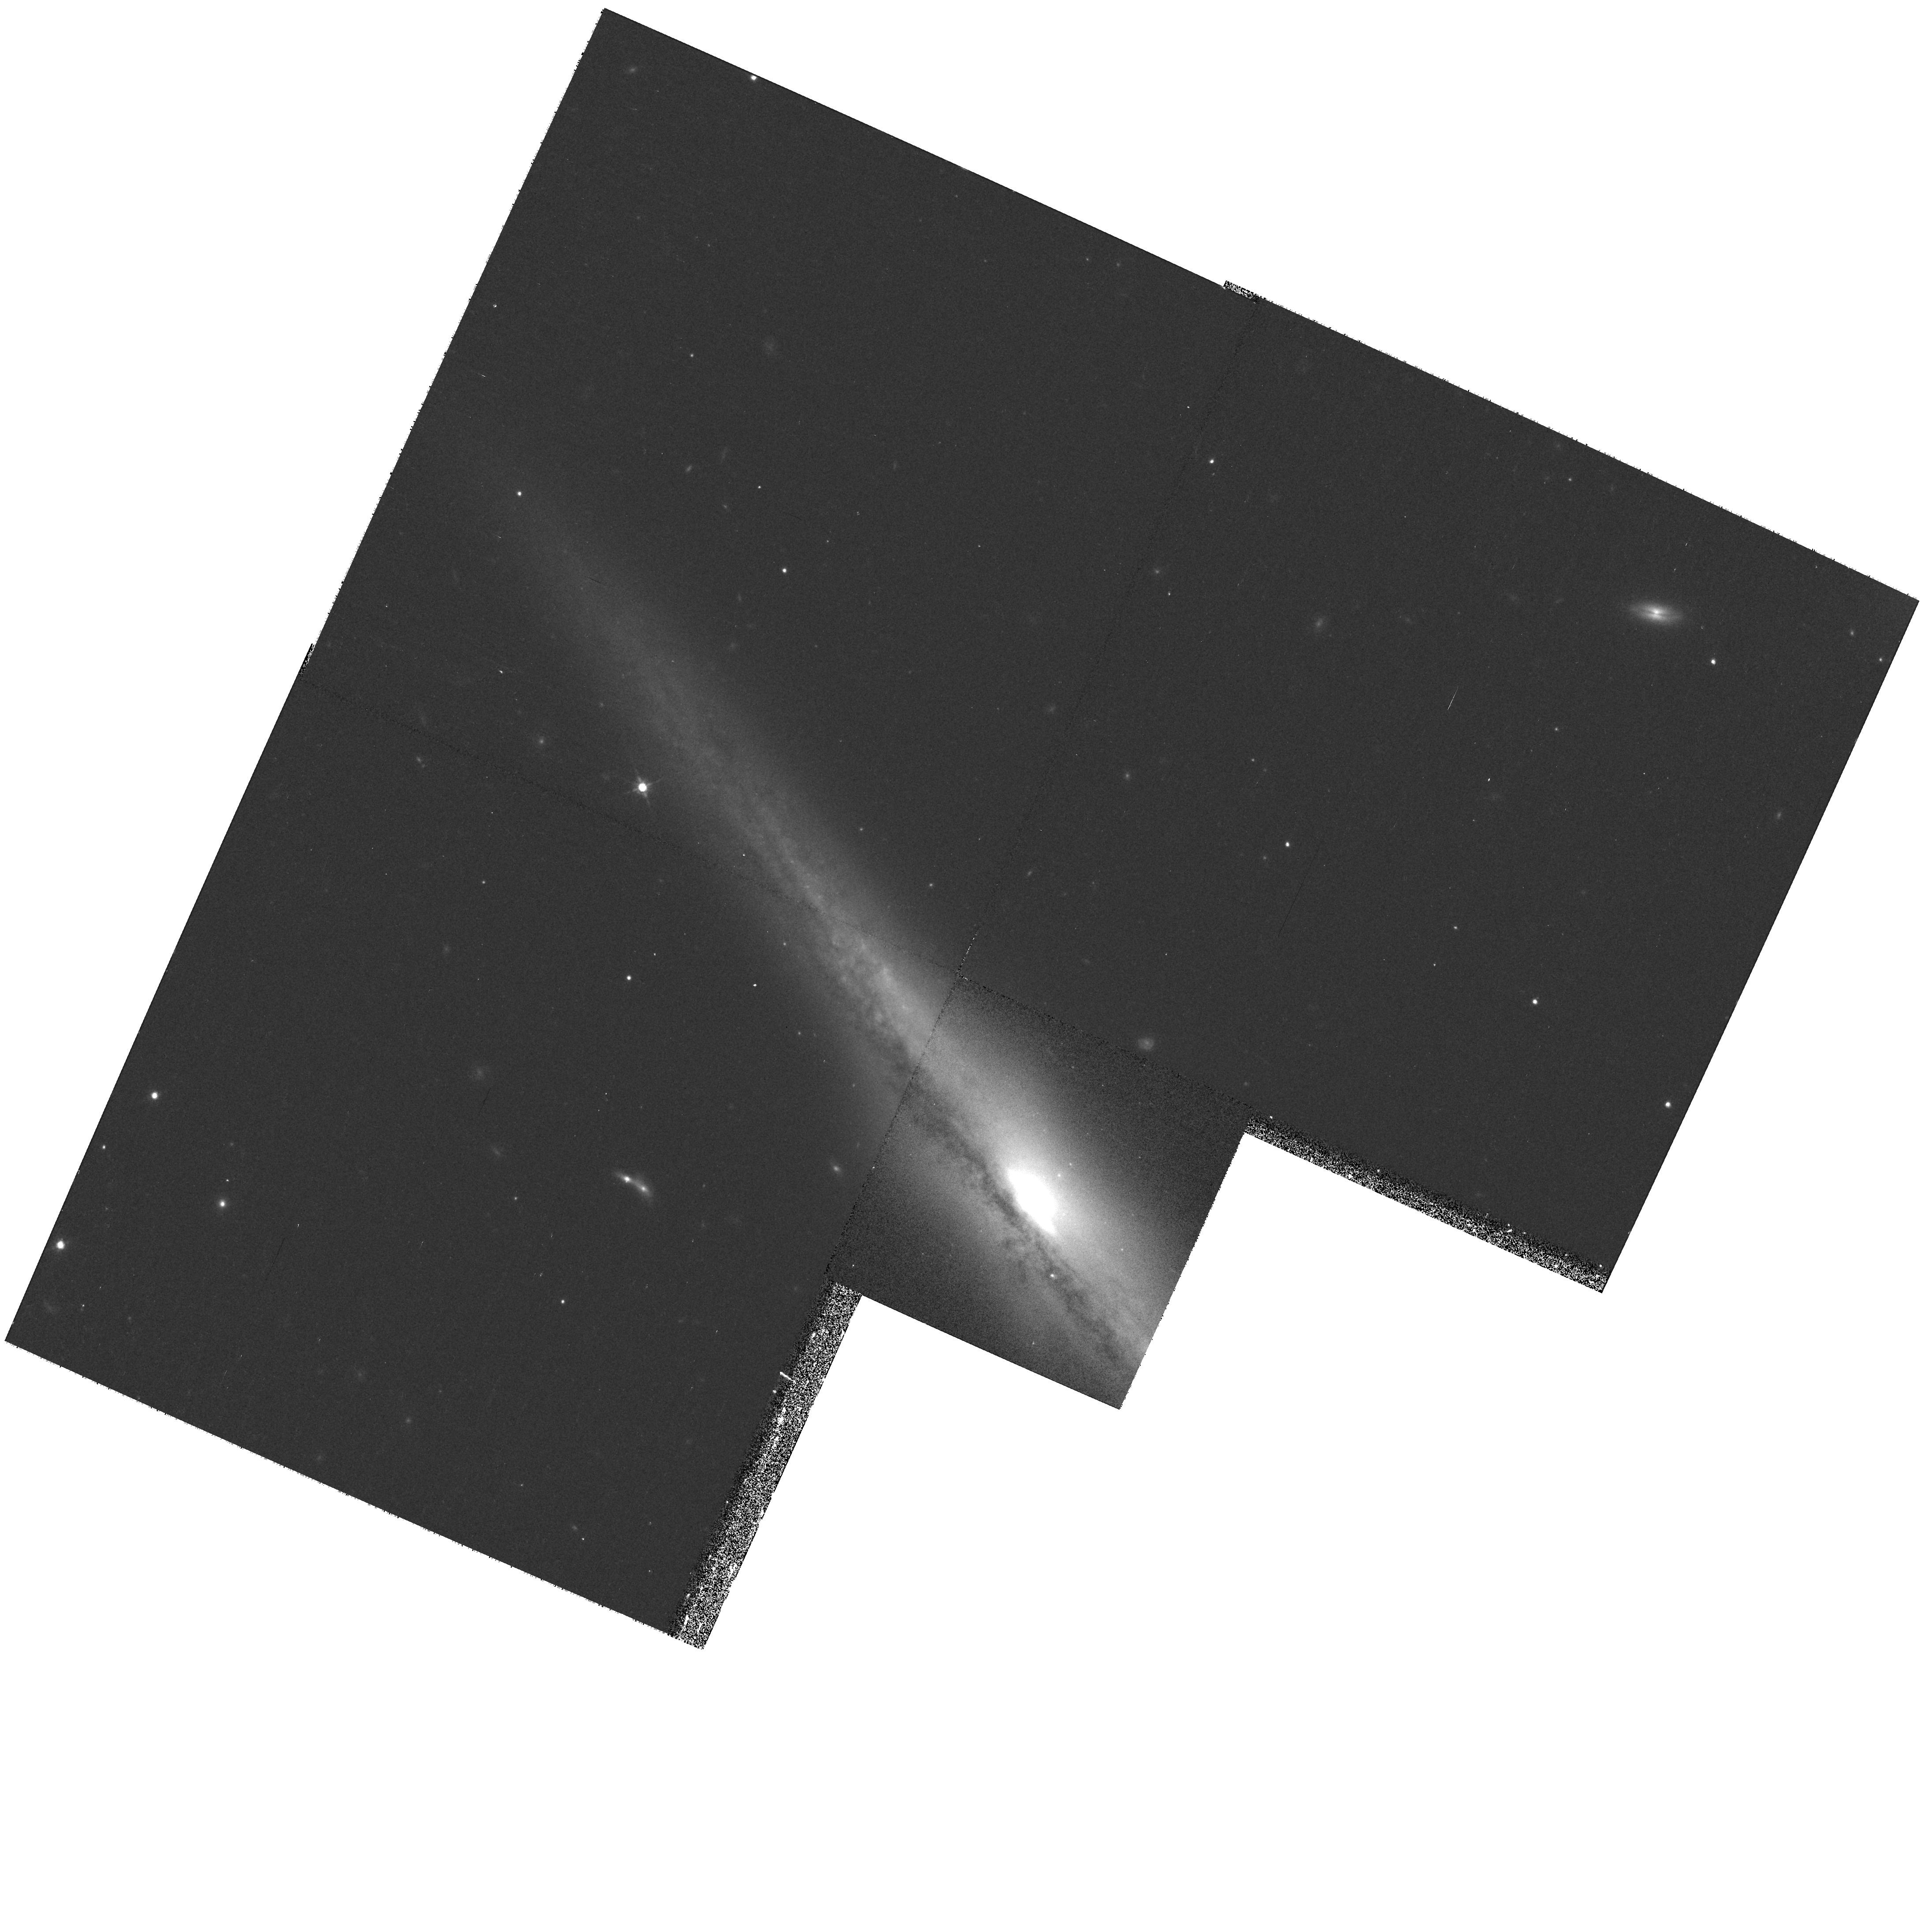
Target: IRAS-F12591-0804-NUC
Instrument: WFPC2/PC
Filter: F814W
Exposure: 13 min
Observation ID: hst_9046_03_wfpc2_pc_f814w_u6e003

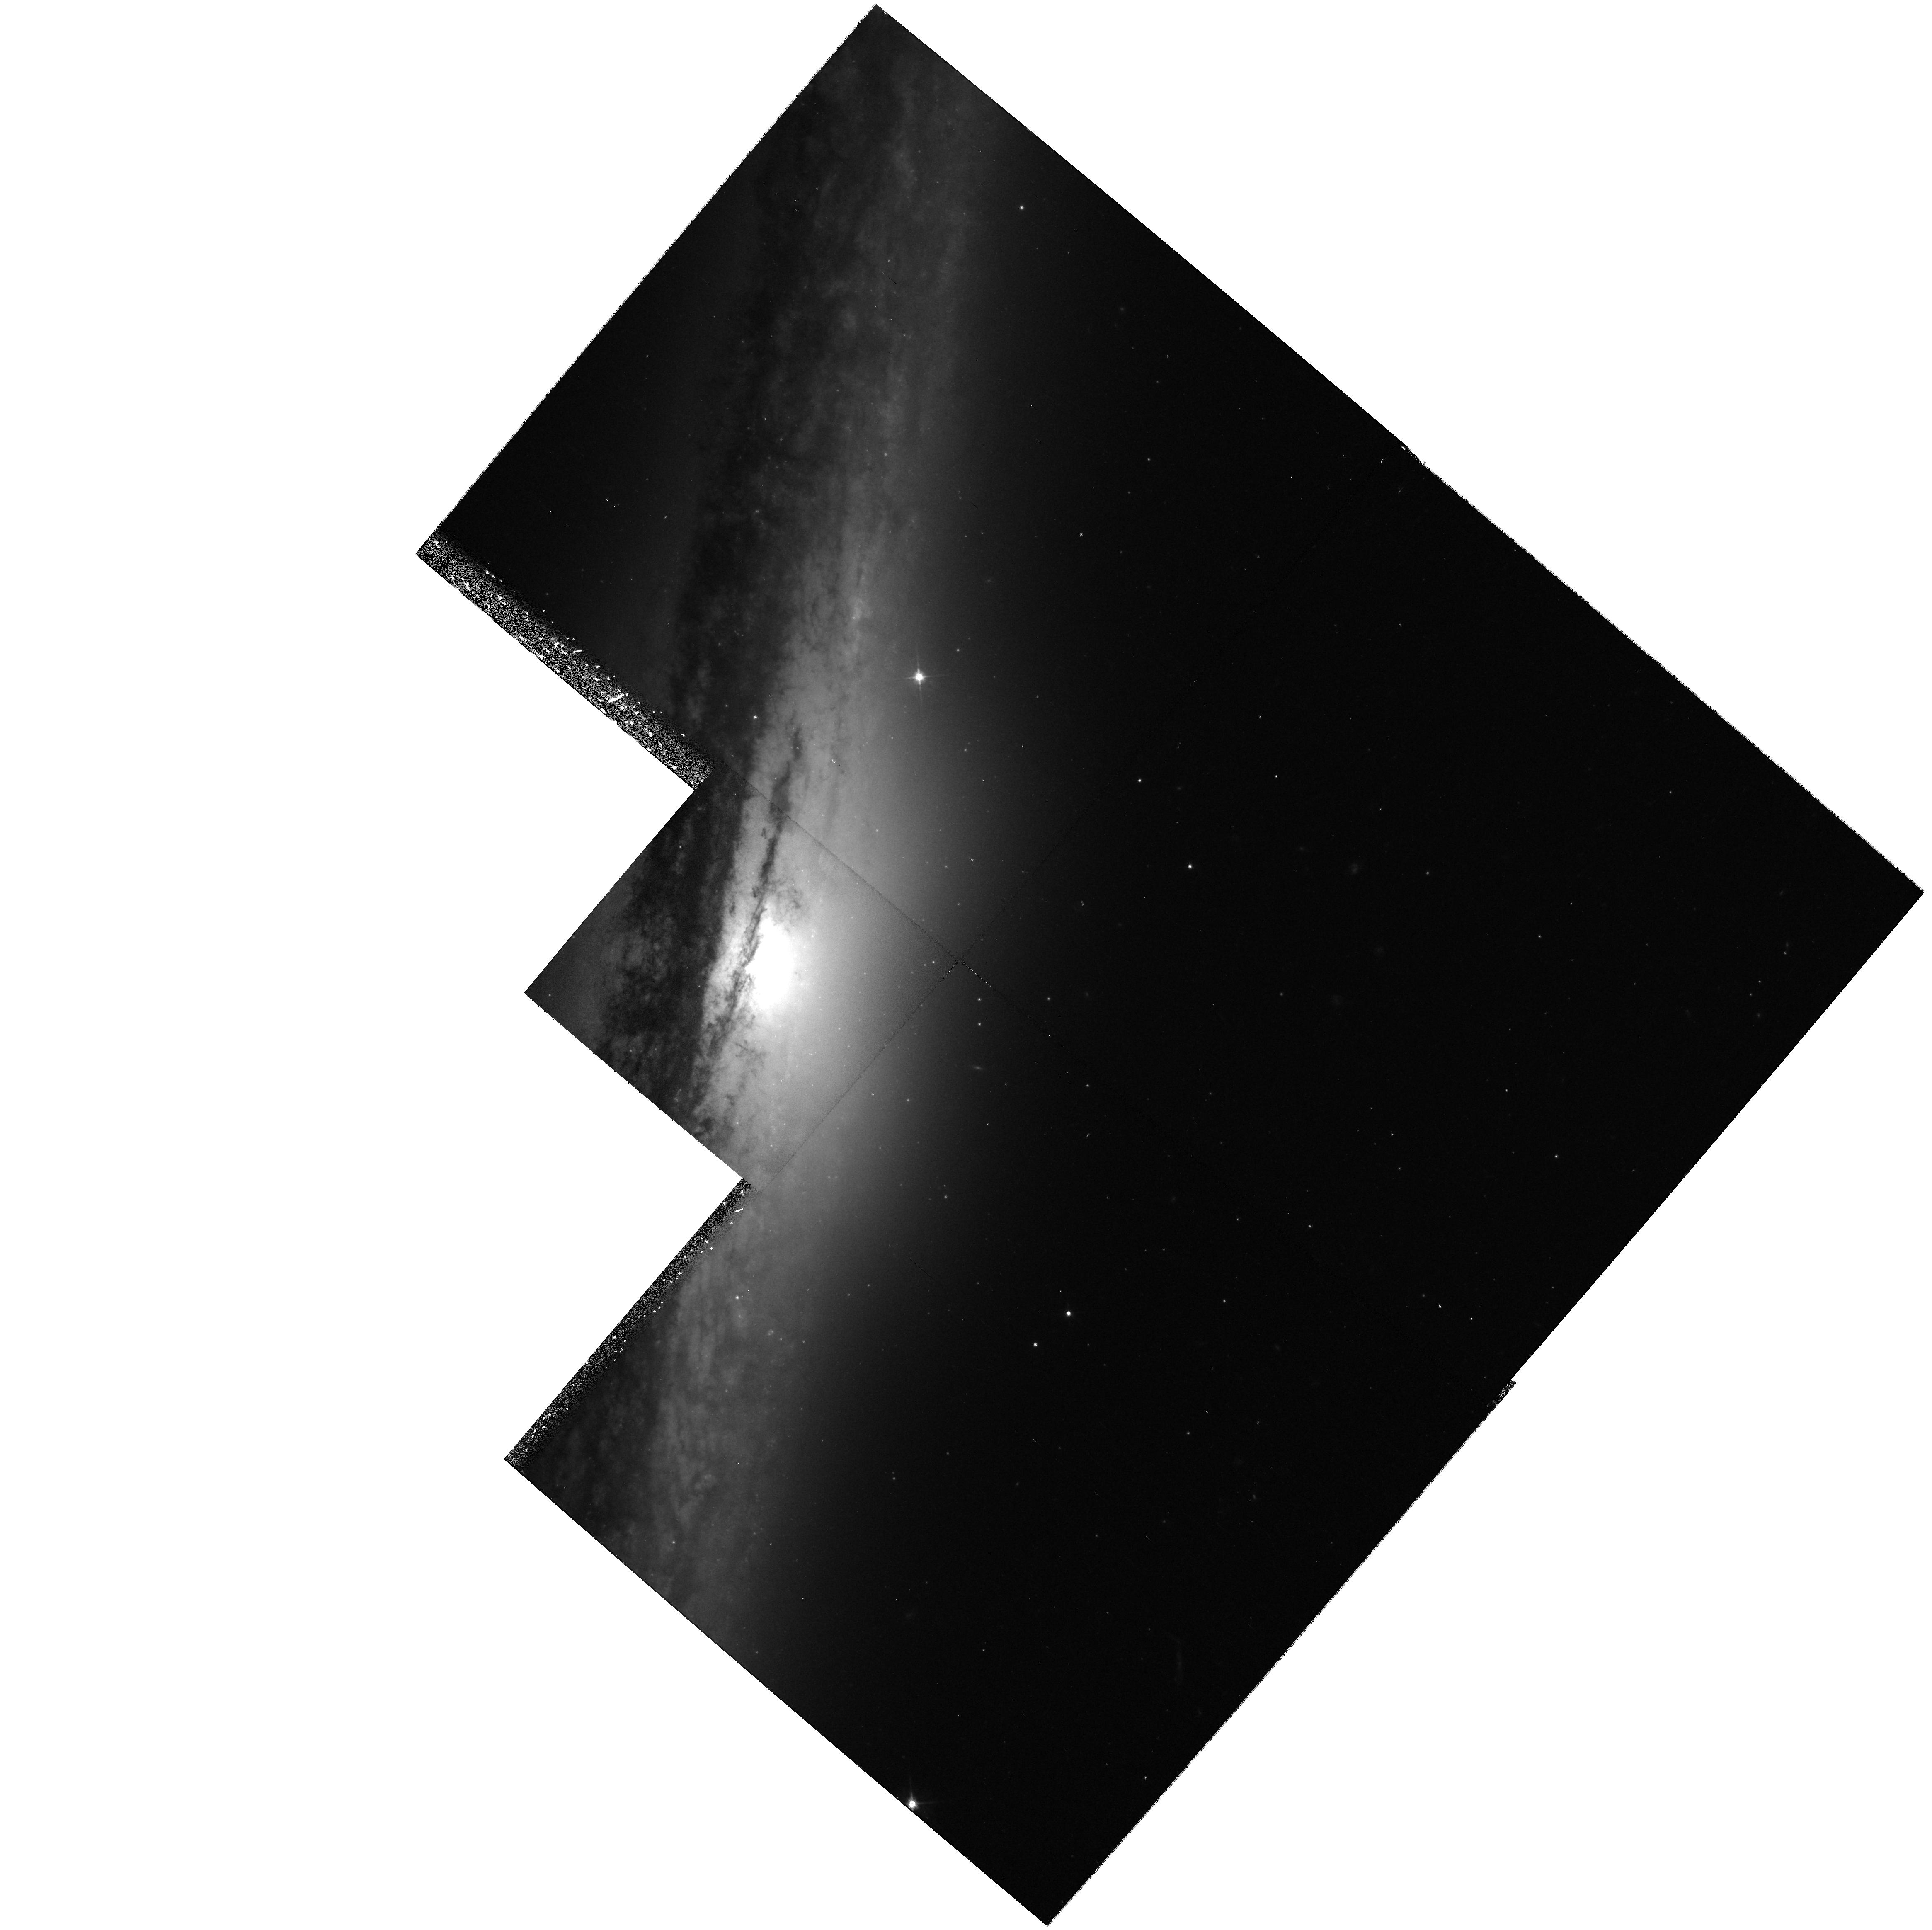
Target: NGC5746-NUC
Instrument: WFPC2/PC
Filter: F555W
Exposure: 20 min
Observation ID: hst_9046_04_wfpc2_pc_f555w_u6e004

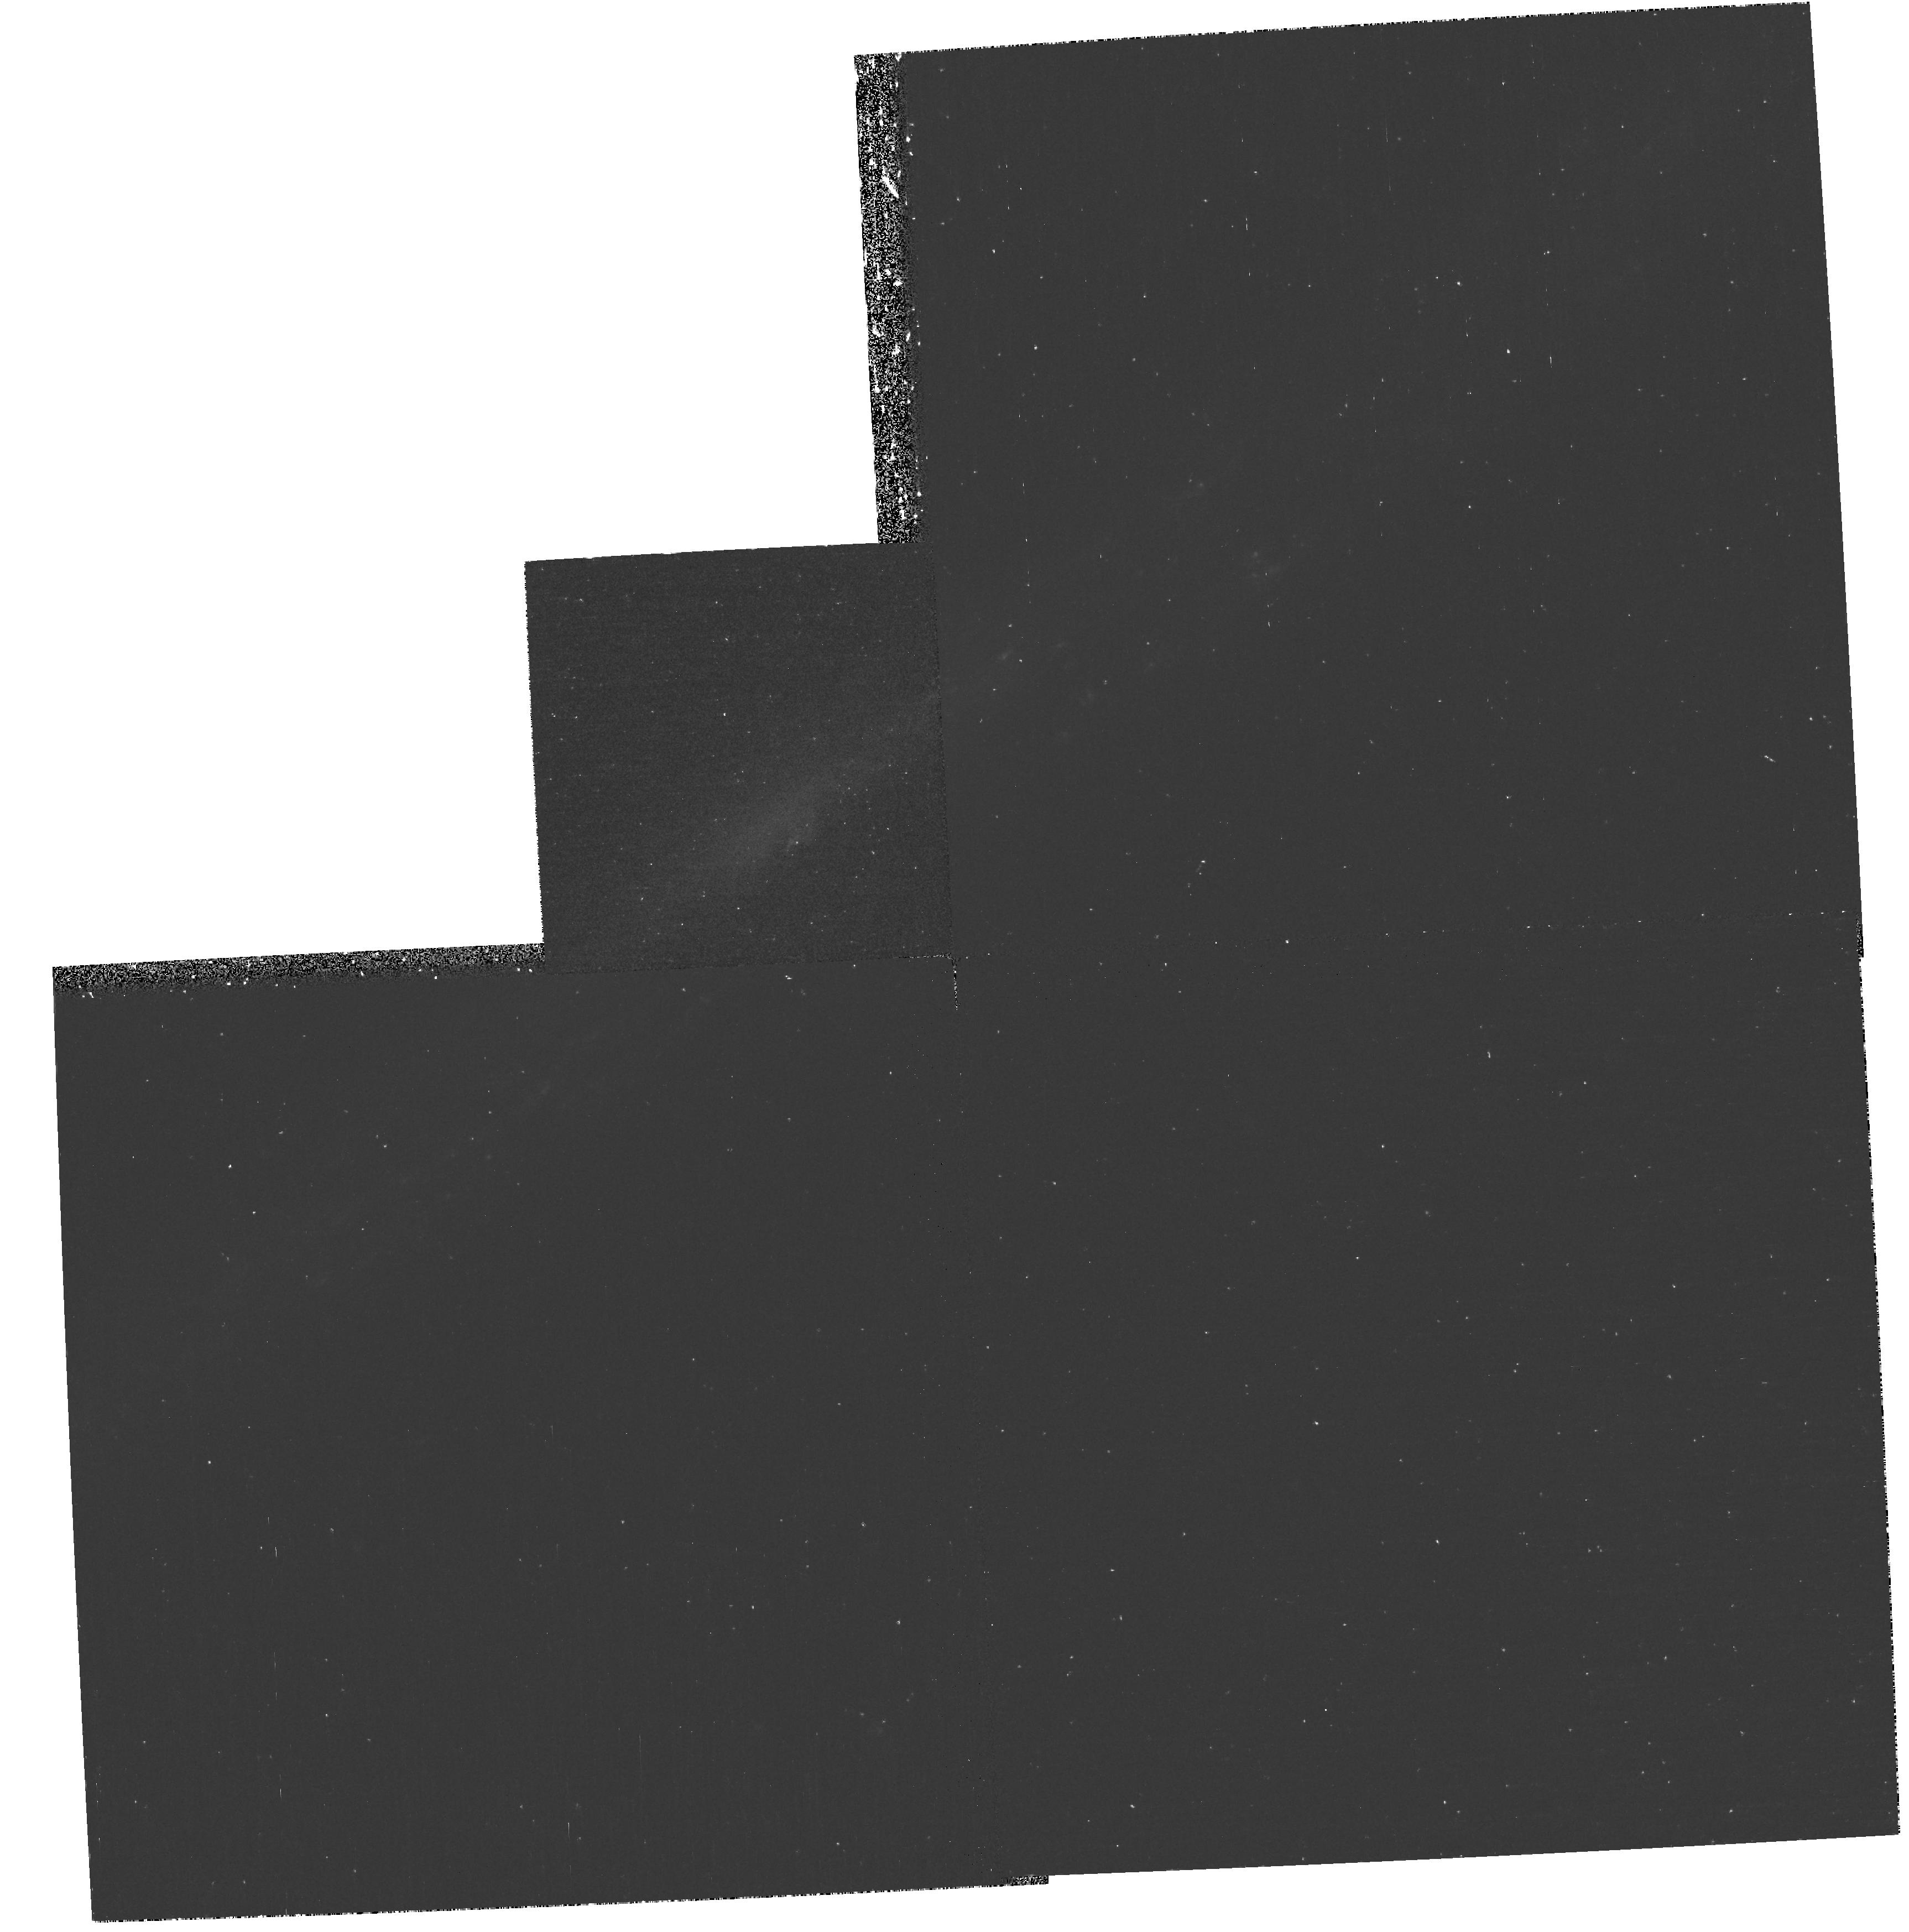
Target: CP1-SHIFT-IRAS23351-4800-NUC
Instrument: WFPC2/PC
Filter: F336W
Exposure: 45 min
Observation ID: hst_9046_06_wfpc2_pc_f336w_u6e006

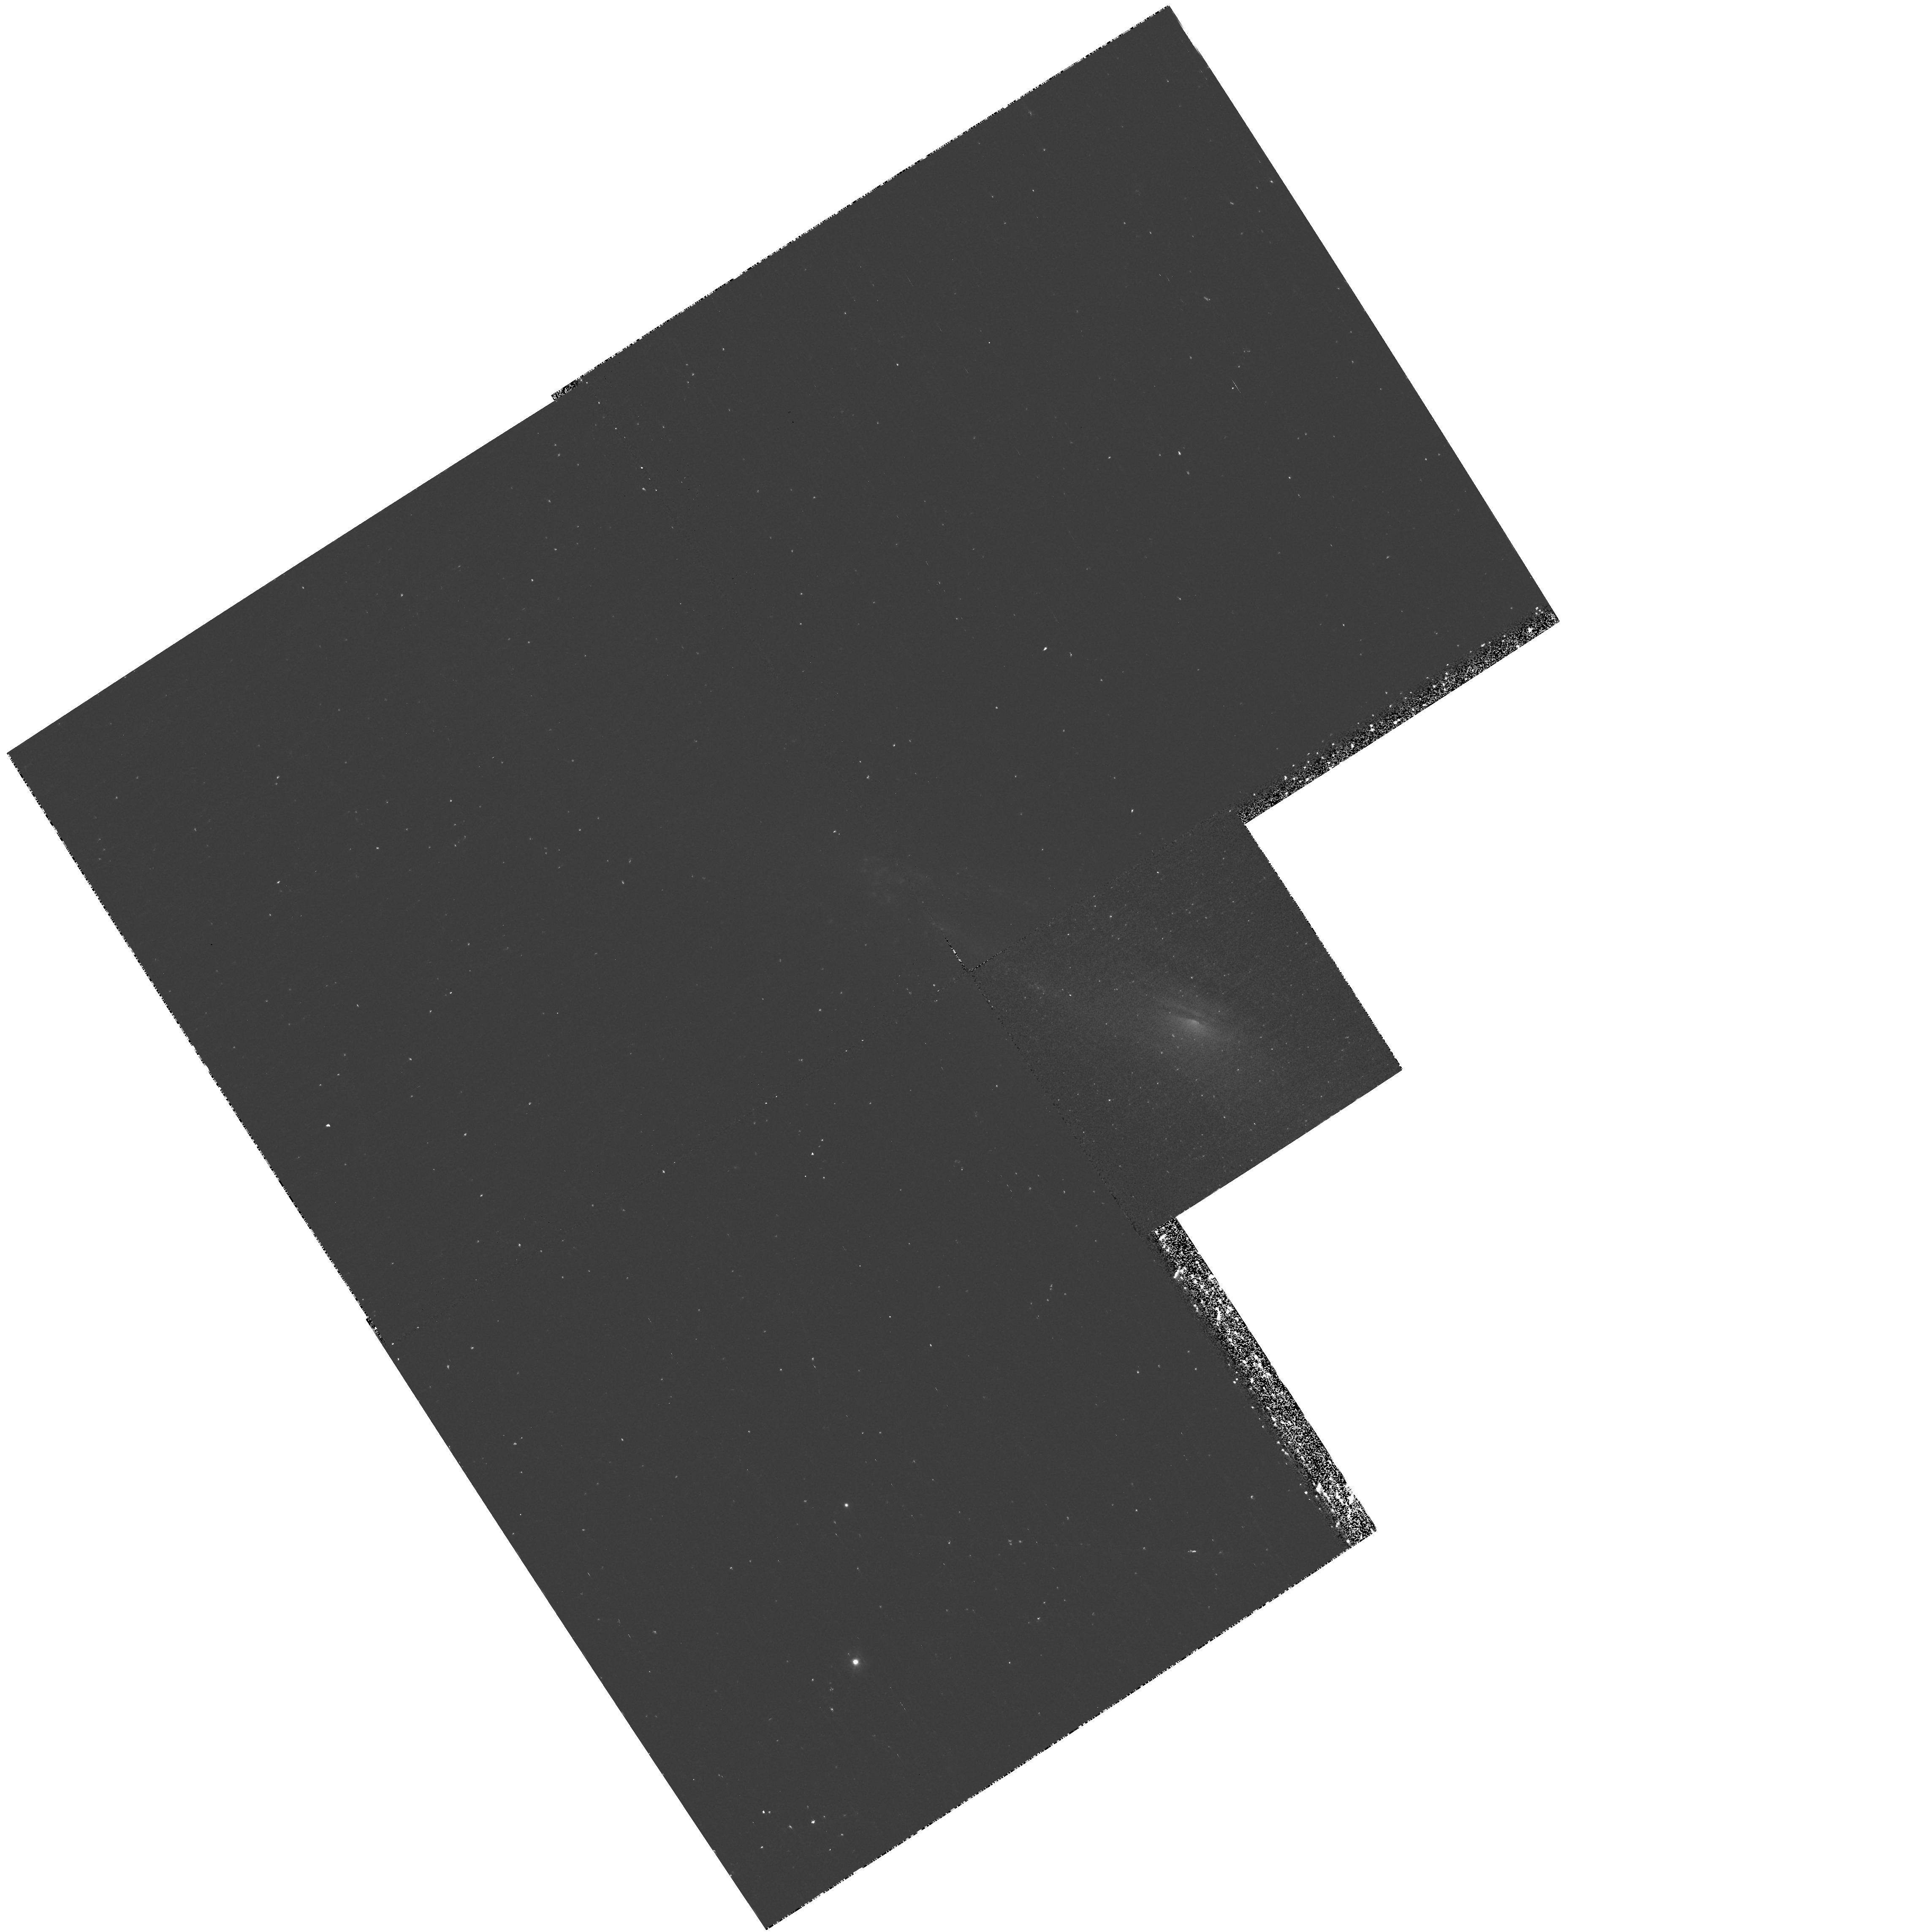
Target: NGC2654-NUC
Instrument: WFPC2/PC
Filter: F336W
Exposure: 47 min
Observation ID: hst_9046_01_wfpc2_pc_f336w_u6e001

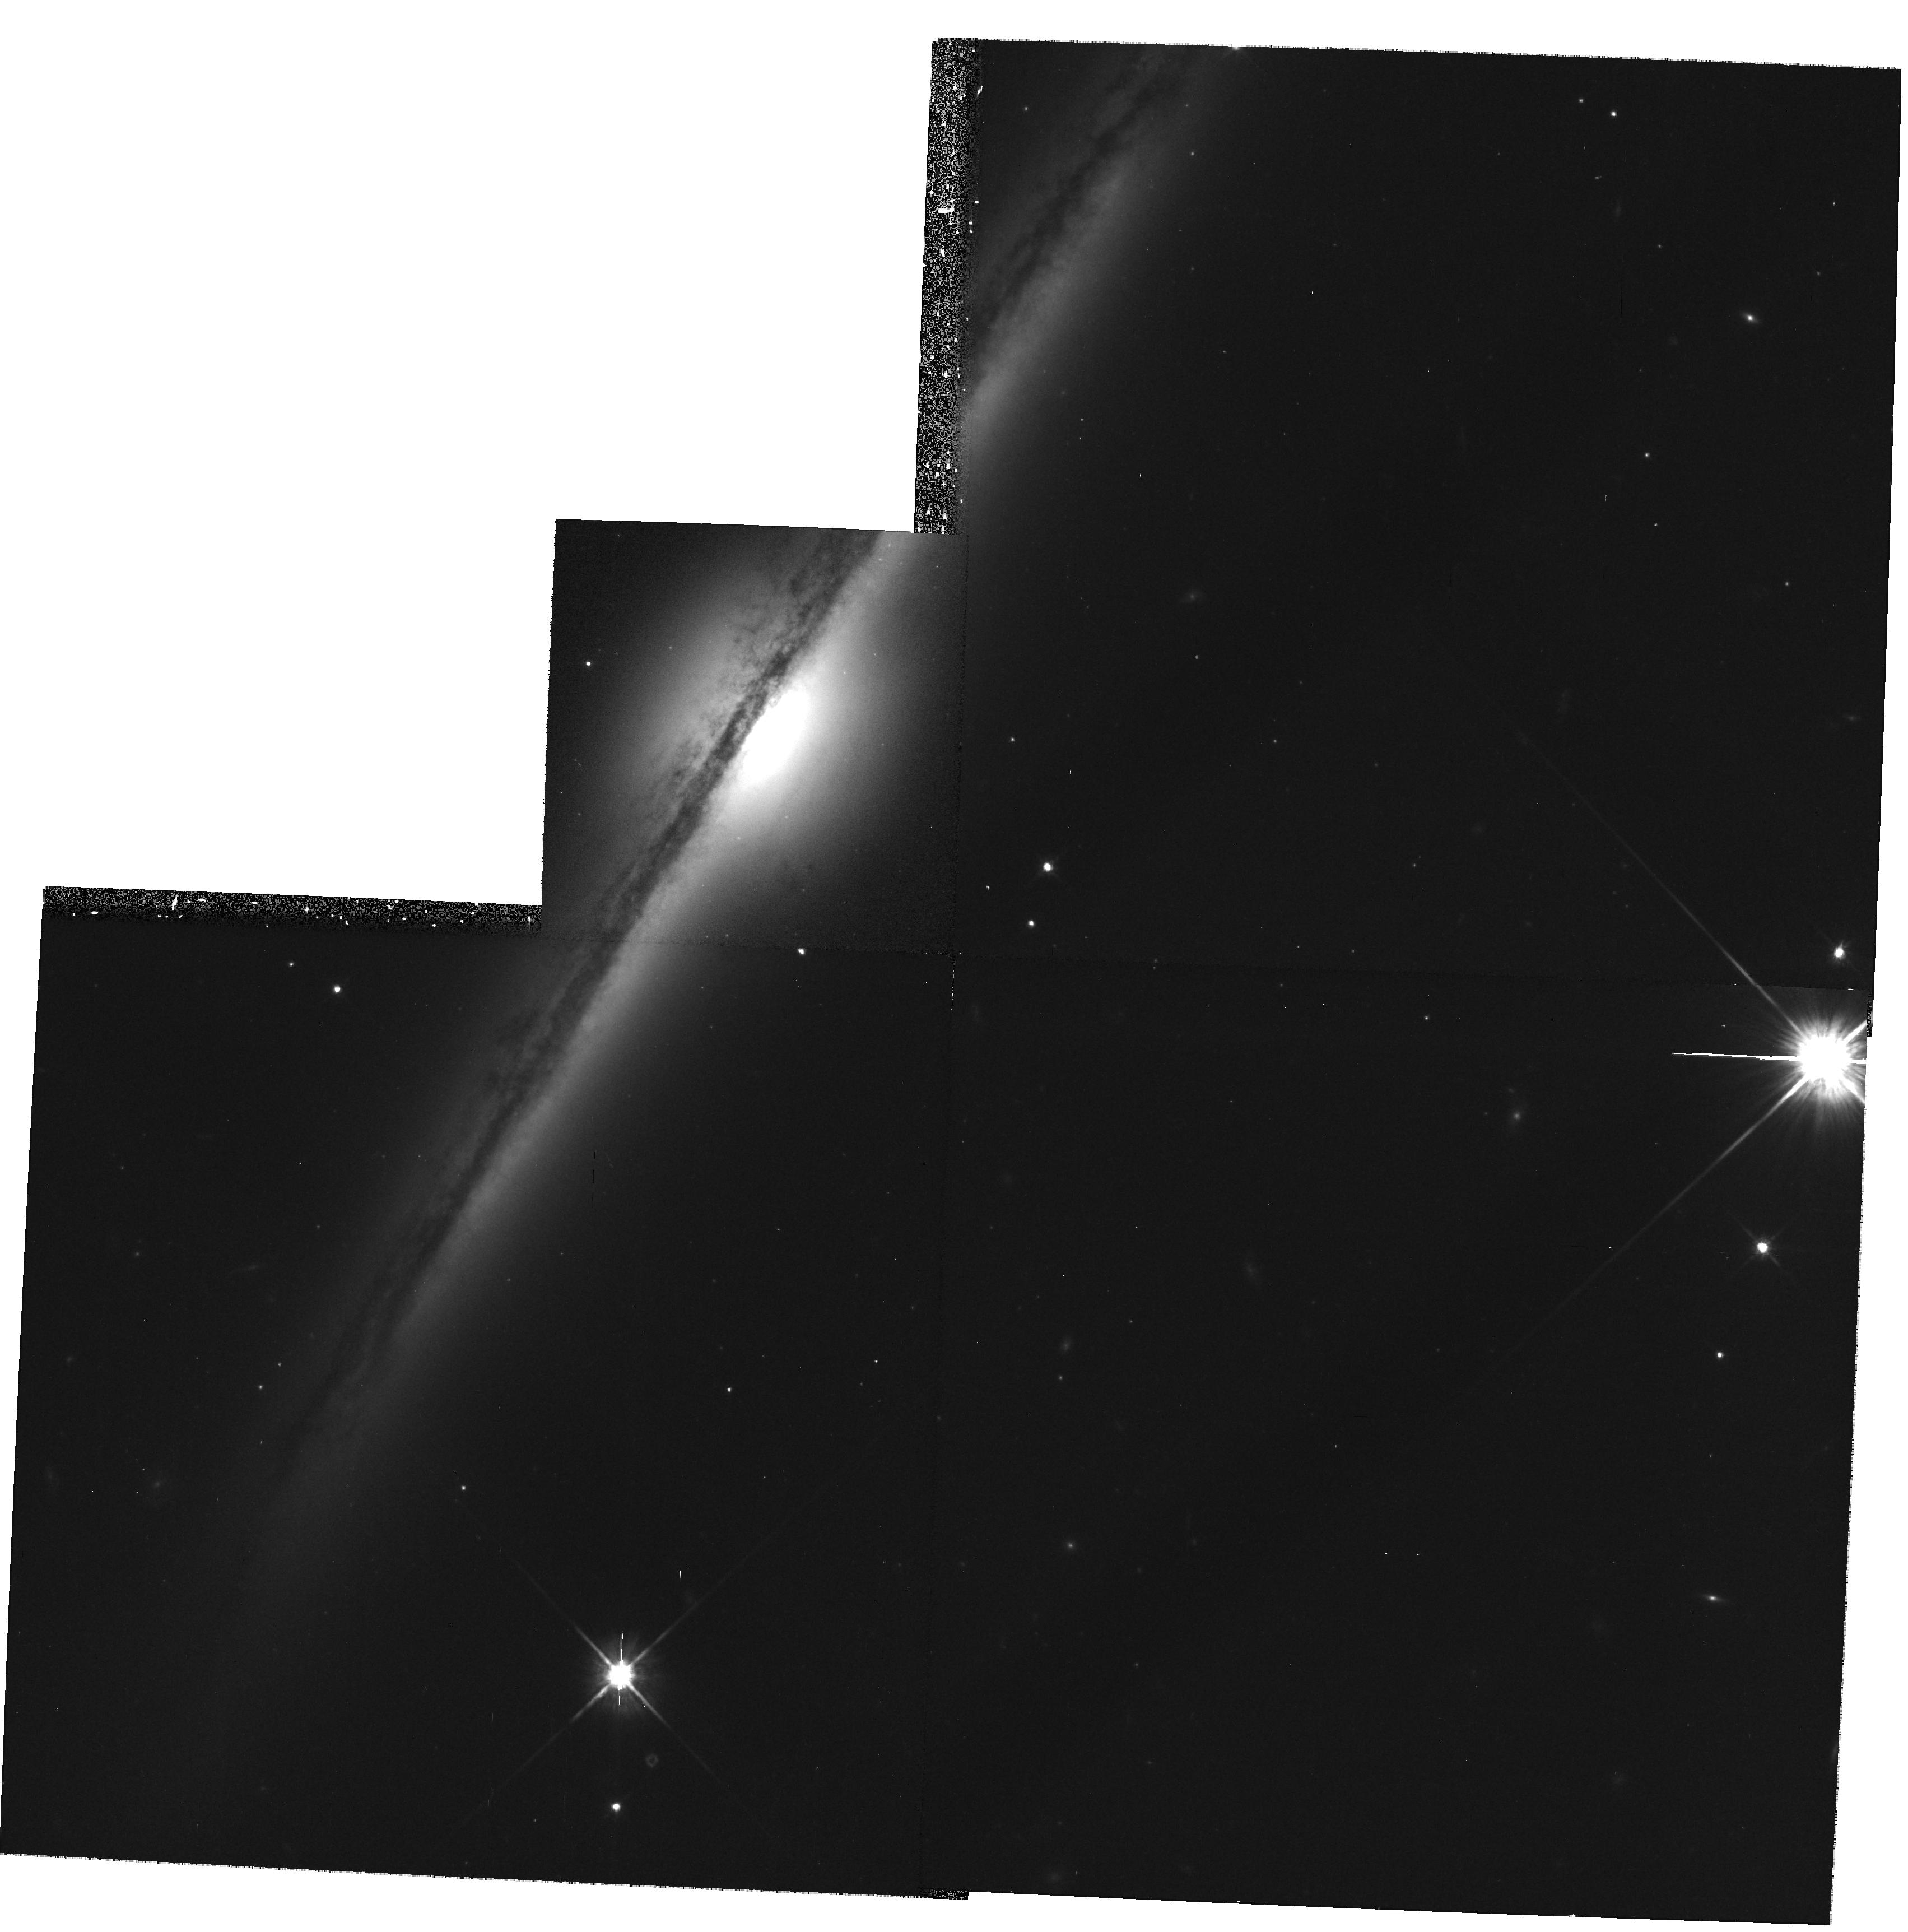
Target: IRAS21143-6358-NUC
Instrument: WFPC2/PC
Filter: F814W
Exposure: 17 min
Observation ID: hst_9046_05_wfpc2_pc_f814w_u6e005

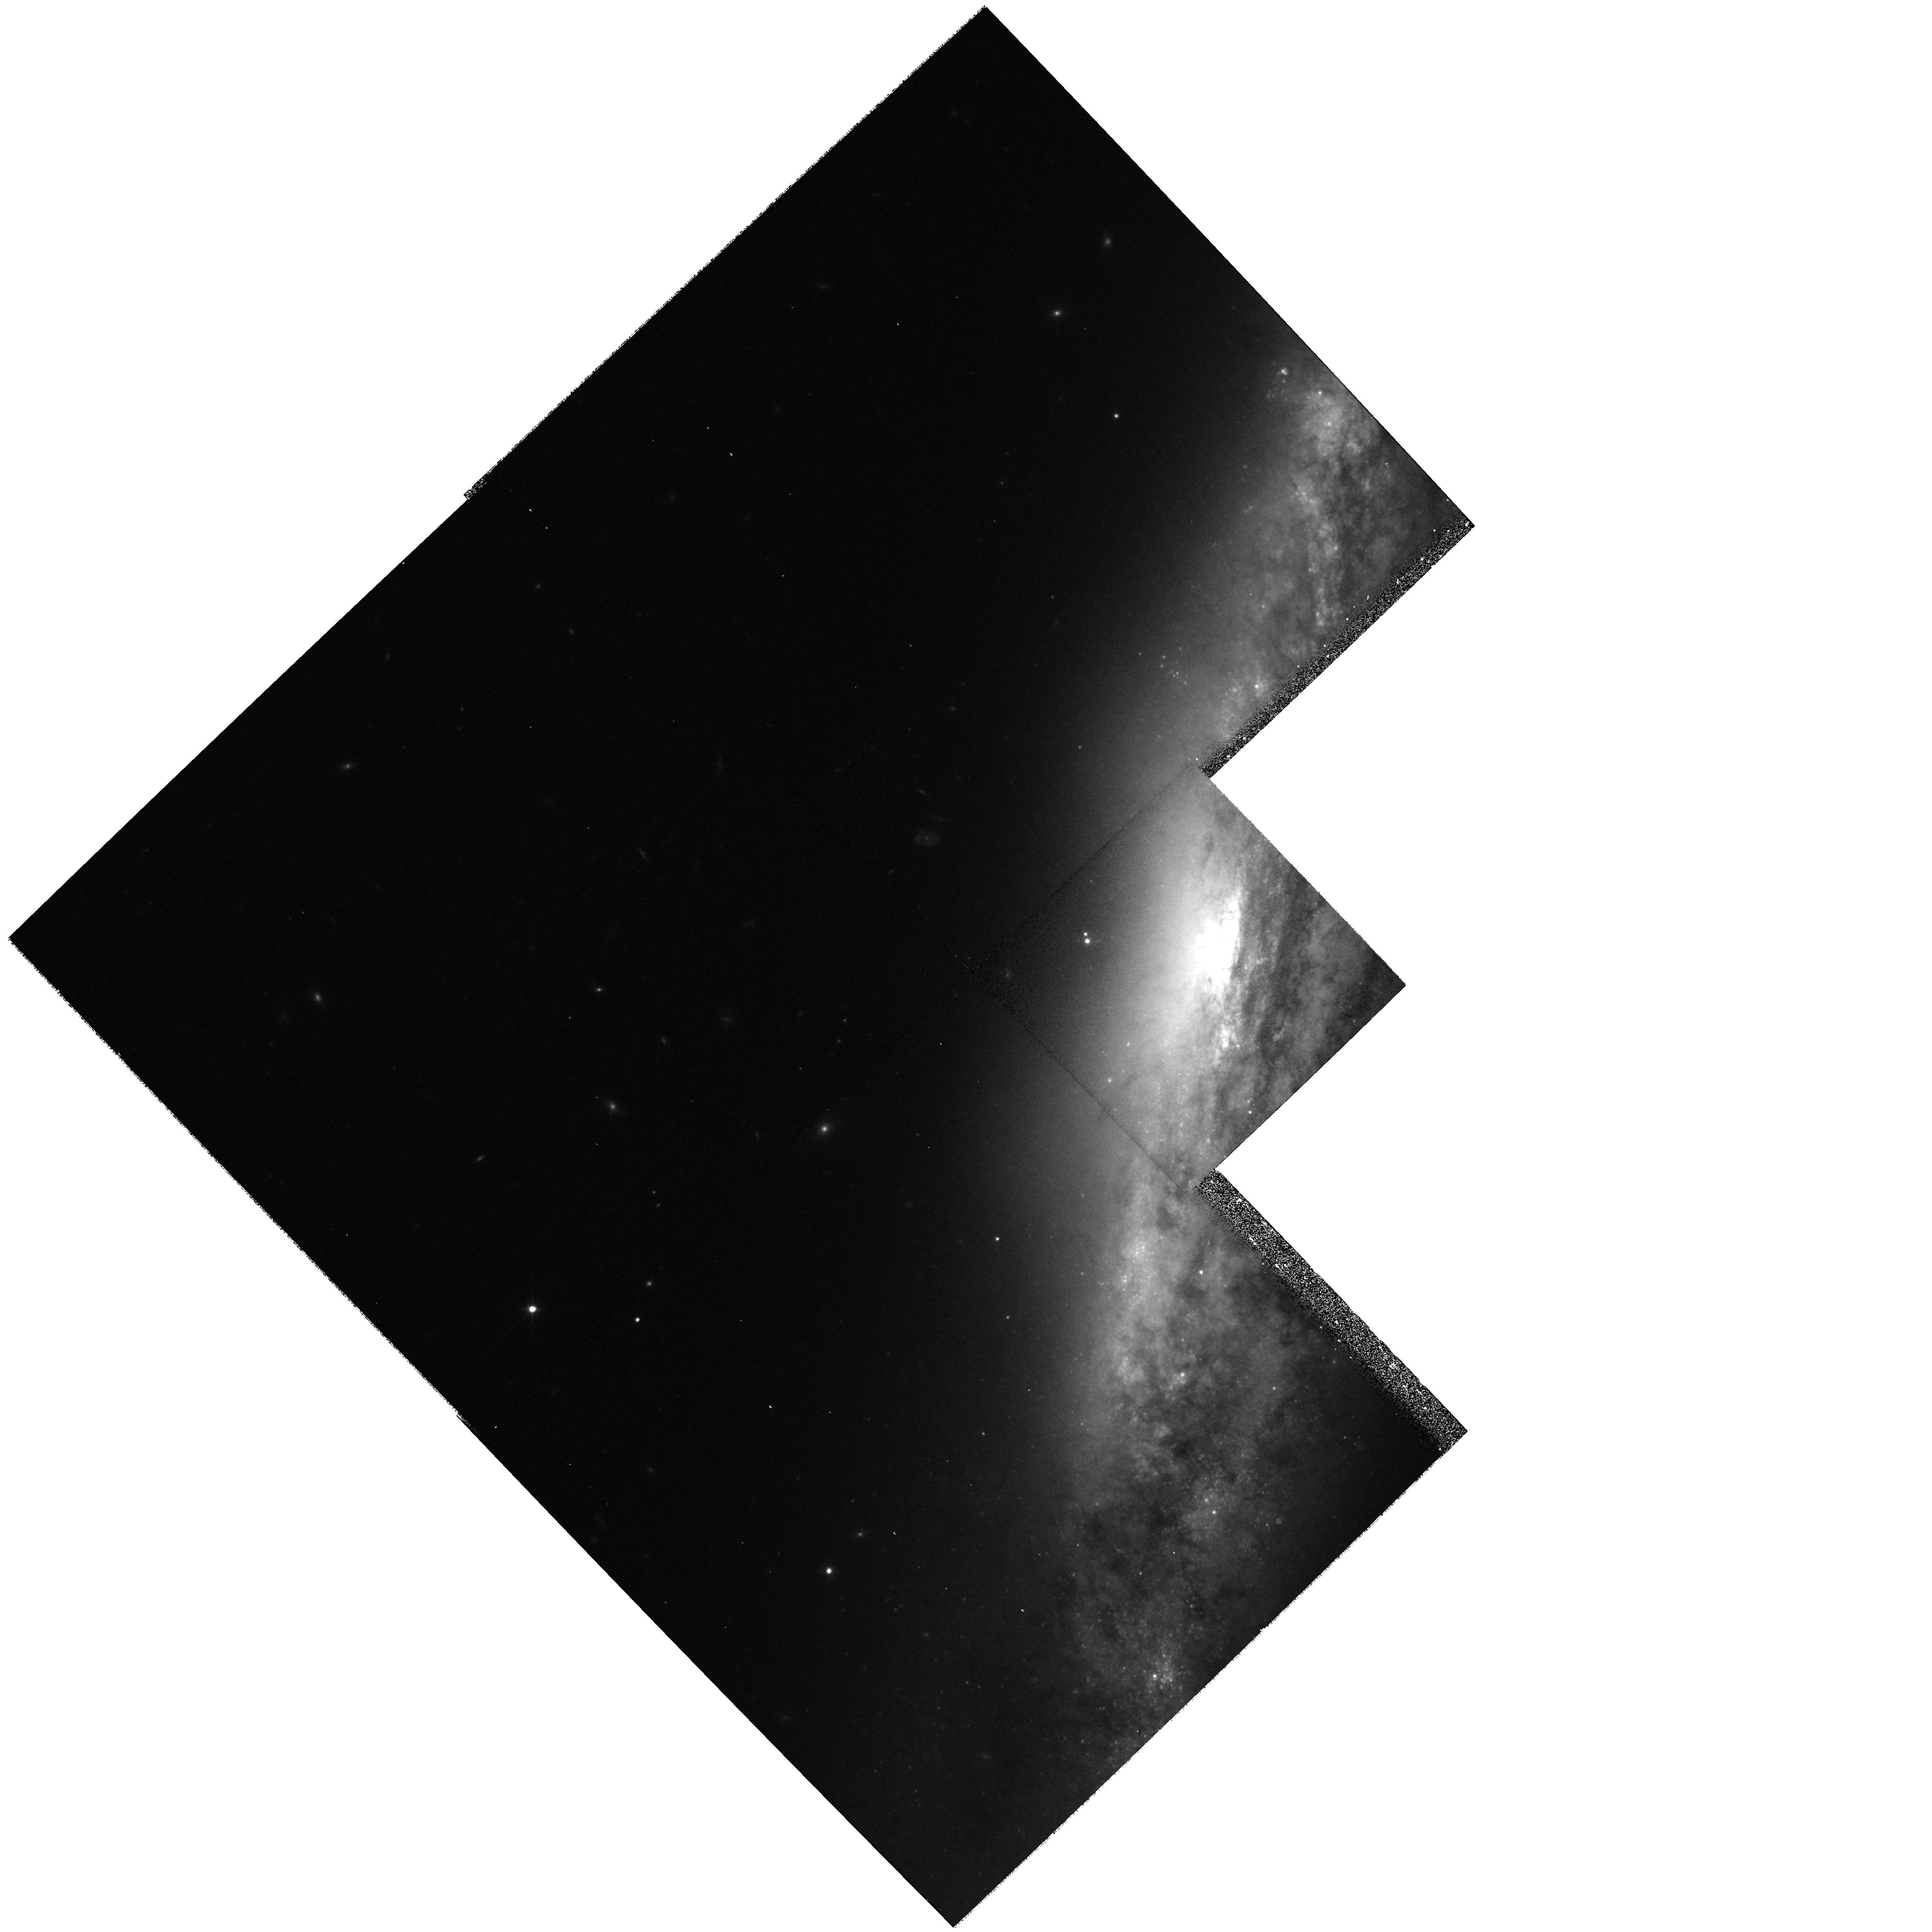
Target: NGC3079-NUC
Instrument: WFPC2/PC
Filter: F814W
Exposure: 15 min
Observation ID: hst_9046_02_wfpc2_pc_f814w_u6e002

Black Holes and Bars: A Recipe for Making Bulges? (PI: Bureau, Martin)

We propose to obtain WFPC2 multi-color images and STIS emission line spectroscopy of the nuclear regions of 6 edge-on barred spiral galaxies spanning a range of bulge morphologies and bar strengths. Our goal is to quantify the amount of vertical heating in the nuclei, and to test whether or not bars are indeed destroyed and create a bulge if enough mass is accumulated in their centers. Edge-on galaxies provide a unique tool to study the structure and dynamics of barred disks rapidly and extensively, and we have already obtained extensive ground-based data for all our targets. The high spatial resolution of HST is crucial for our project as the efficiency of bar-driven processes is determined by the galaxies' nuclear properties. Our images will yield the nuclear cusp slope and will allow us to determine the conditions under which bars can survive. Color information is required to correct for internal dust extinction, identify population gradients, and evaluate the rate at which disk stars migrate into bulges. STIS will be used to probe the kinematics of the nuclear gas disks and to weigh any unresolved massive point mass (black hole), providing a direct test of bar dissolution scenarios. We will use line-ratio diagnostics to study the physical conditions of the nuclear gas and determine the importance of bar-induced shocks and nuclear spirals for inflow.